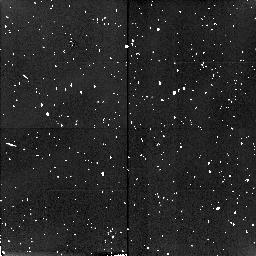
Target: field at RA 0.003°, Dec 0.009°. Instrument: NICMOS/NIC2. Filter: F160W. Exposure: 10 min. Observation ID: n4ud02020

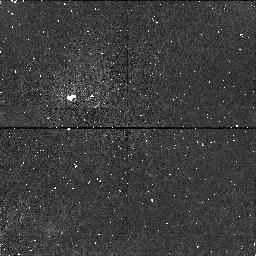
Target: A1997CT29. Instrument: NICMOS/NIC1. Filter: F145M. Exposure: 11 min. Observation ID: n4ud07020

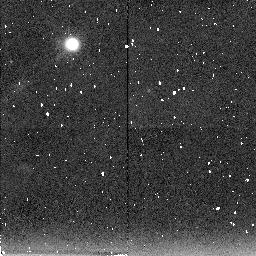
Target: A1996TQ66. Instrument: NICMOS/NIC2. Filter: F207M. Exposure: 30 min. Observation ID: n4ud06070

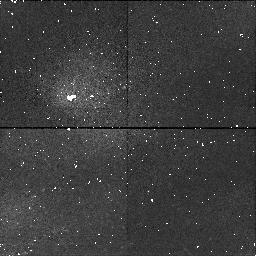
Target: A1996TS66. Instrument: NICMOS/NIC1. Filter: F145M. Exposure: 21 min. Observation ID: n4ud05010

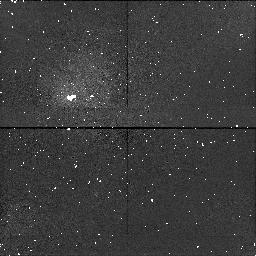
Target: B1996TP66. Instrument: NICMOS/NIC1. Filter: F145M. Exposure: 11 min. Observation ID: n4ud02010

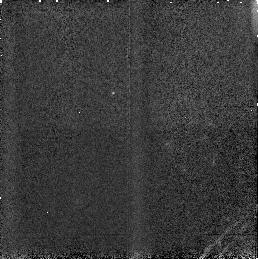
Target: A1996TP66. Instrument: NICMOS/NIC3. Filter: F160W. Exposure: 2 min. Observation ID: n4ud01010

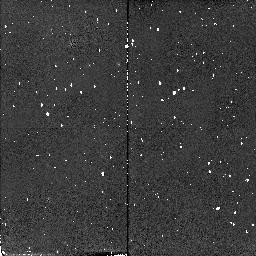
Target: A1996TO66. Instrument: NICMOS/NIC2. Filter: F110W. Exposure: 2 min. Observation ID: n4ud03010

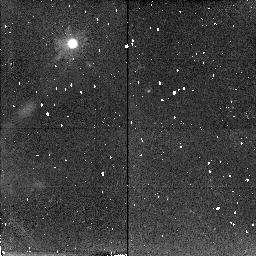
Target: A1996TQ66. Instrument: NICMOS/NIC2. Filter: F187W. Exposure: 26 min. Observation ID: n4ud06040

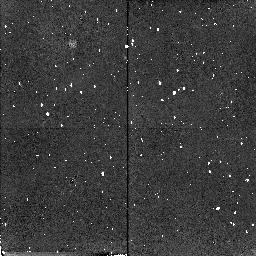
Target: A1996TS66. Instrument: NICMOS/NIC2. Filter: F180M. Exposure: 17 min. Observation ID: n4ud050g0

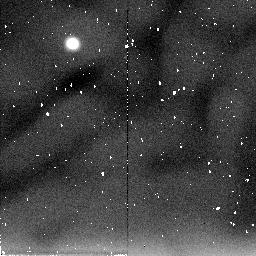
Target: A1996TS66. Instrument: NICMOS/NIC2. Filter: F205W. Exposure: 6 min. Observation ID: n4ud050j0

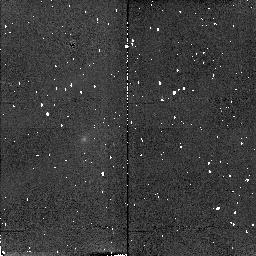
Target: A1997CT29. Instrument: NICMOS/NIC2. Filter: F165M. Exposure: 4 min. Observation ID: n4ud07030

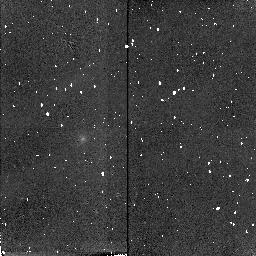
Target: A1997CT29. Instrument: NICMOS/NIC2. Filter: F171M. Exposure: 13 min. Observation ID: n4ud07040

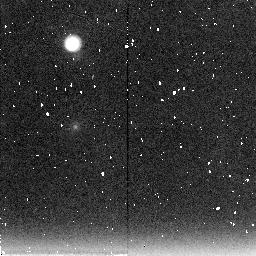
Target: A1997CT29. Instrument: NICMOS/NIC2. Filter: F222M. Exposure: 21 min. Observation ID: n4ud07080

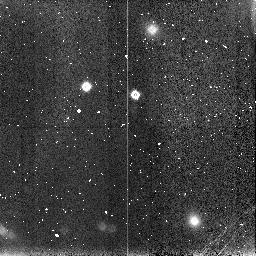
Target: field at RA 0.020°, Dec -0.012°. Instrument: NICMOS/NIC3. Filter: F160W. Exposure: 4 min. Observation ID: n4ud05090

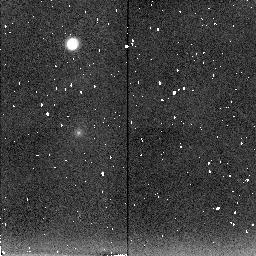
Target: A1997CT29. Instrument: NICMOS/NIC2. Filter: F207M. Exposure: 13 min. Observation ID: n4ud07070

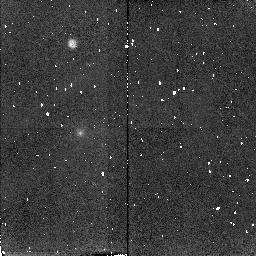
Target: A1997CT29. Instrument: NICMOS/NIC2. Filter: F187W. Exposure: 6 min. Observation ID: n4ud07060

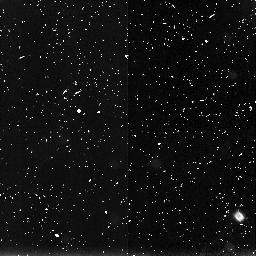
Target: field at RA 359.984°, Dec -0.017°. Instrument: NICMOS/NIC3. Filter: F160W. Exposure: 25 min. Observation ID: n4ud06060

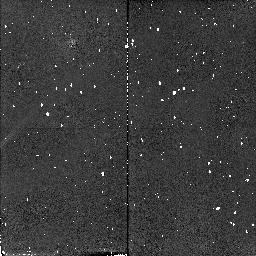
Target: A1996TQ66. Instrument: NICMOS/NIC2. Filter: F110W. Exposure: 2 min. Observation ID: n4ud06010

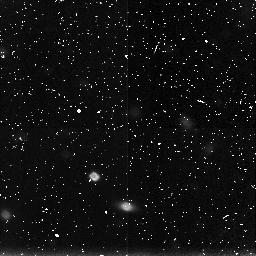
Target: field at RA 0.015°, Dec 0.018°. Instrument: NICMOS/NIC3. Filter: F160W. Exposure: 30 min. Observation ID: n4ud03090

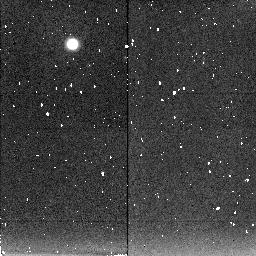
Target: A1996TS66. Instrument: NICMOS/NIC2. Filter: F207M. Exposure: 21 min. Observation ID: n4ud050a0

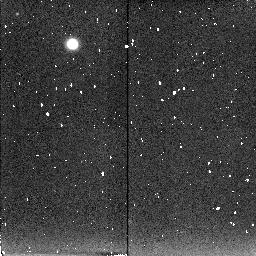
Target: B1996TP66. Instrument: NICMOS/NIC2. Filter: F207M. Exposure: 15 min. Observation ID: n4ud020d0

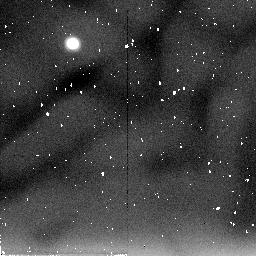
Target: A1996TO66. Instrument: NICMOS/NIC2. Filter: F205W. Exposure: 17 min. Observation ID: n4ud030a0

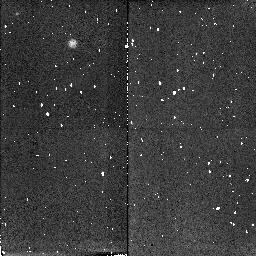
Target: B1996TP66. Instrument: NICMOS/NIC2. Filter: F187W. Exposure: 4 min. Observation ID: n4ud020a0

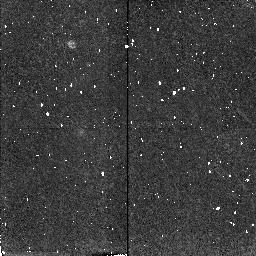
Target: A1997CT29. Instrument: NICMOS/NIC2. Filter: F180M. Exposure: 9 min. Observation ID: n4ud07050

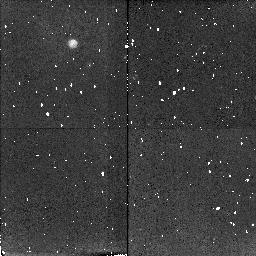
Target: A1996TS66. Instrument: NICMOS/NIC2. Filter: F187W. Exposure: 9 min. Observation ID: n4ud050d0

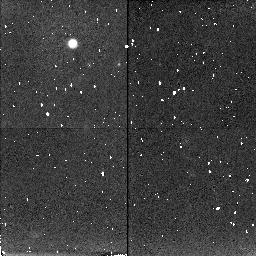
Target: A1996TO66. Instrument: NICMOS/NIC2. Filter: F187W. Exposure: 26 min. Observation ID: n4ud03040

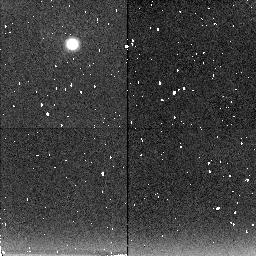
Target: A1996TO66. Instrument: NICMOS/NIC2. Filter: F207M. Exposure: 30 min. Observation ID: n4ud03070

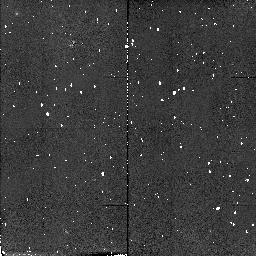
Target: B1996TP66. Instrument: NICMOS/NIC2. Filter: F110W. Exposure: 2 min. Observation ID: n4ud02040

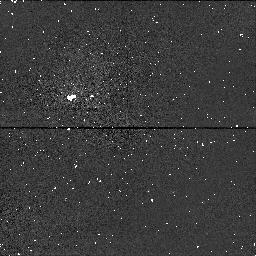
Target: A1997CT29. Instrument: NICMOS/NIC1. Filter: F110W. Exposure: 1 min. Observation ID: n4ud07010

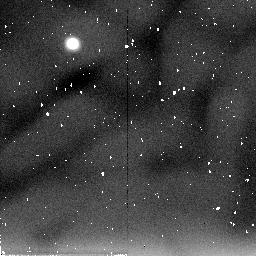
Target: A1996TQ66. Instrument: NICMOS/NIC2. Filter: F205W. Exposure: 17 min. Observation ID: n4ud060a0

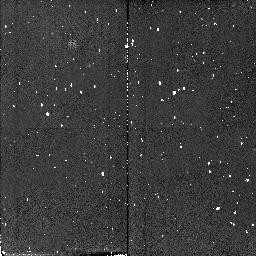
Target: A1996TS66. Instrument: NICMOS/NIC2. Filter: F110W. Exposure: 2 min. Observation ID: n4ud05040

The Composition of Kuiper Belt Objects (PI: Noll, Keith S.)

The small bodies recently discovered in the outer solar system appear to be unique both in composition and diversity compared to other classes of solar system objects. Existing observations of Centaurs and Kuiper Belt objects (KBOs) at visible wavelengths show a wide range of broad band colors and, in the very few cases where spectra exist, a variety of new and unidentified spectral features. This diversity, if a general characteristic of the KBOs and Centaurs, may document the collisional processing of the primitive surfaces of these objects and/or differences in the composition and formation conditions of these bodies. At present, the number of objects for which accurate infrared observations exist is too small to allow general conclusions about their surface composition to be reached. We propose here to obtain infrared spectra and spectrophotometry of a significant number of KBOs, including smaller and fainter objects that are, possibly, less dynamically altered. The sensitivity of NICMOS offers the only opportunity to measure a statistically significant number of KBOs.